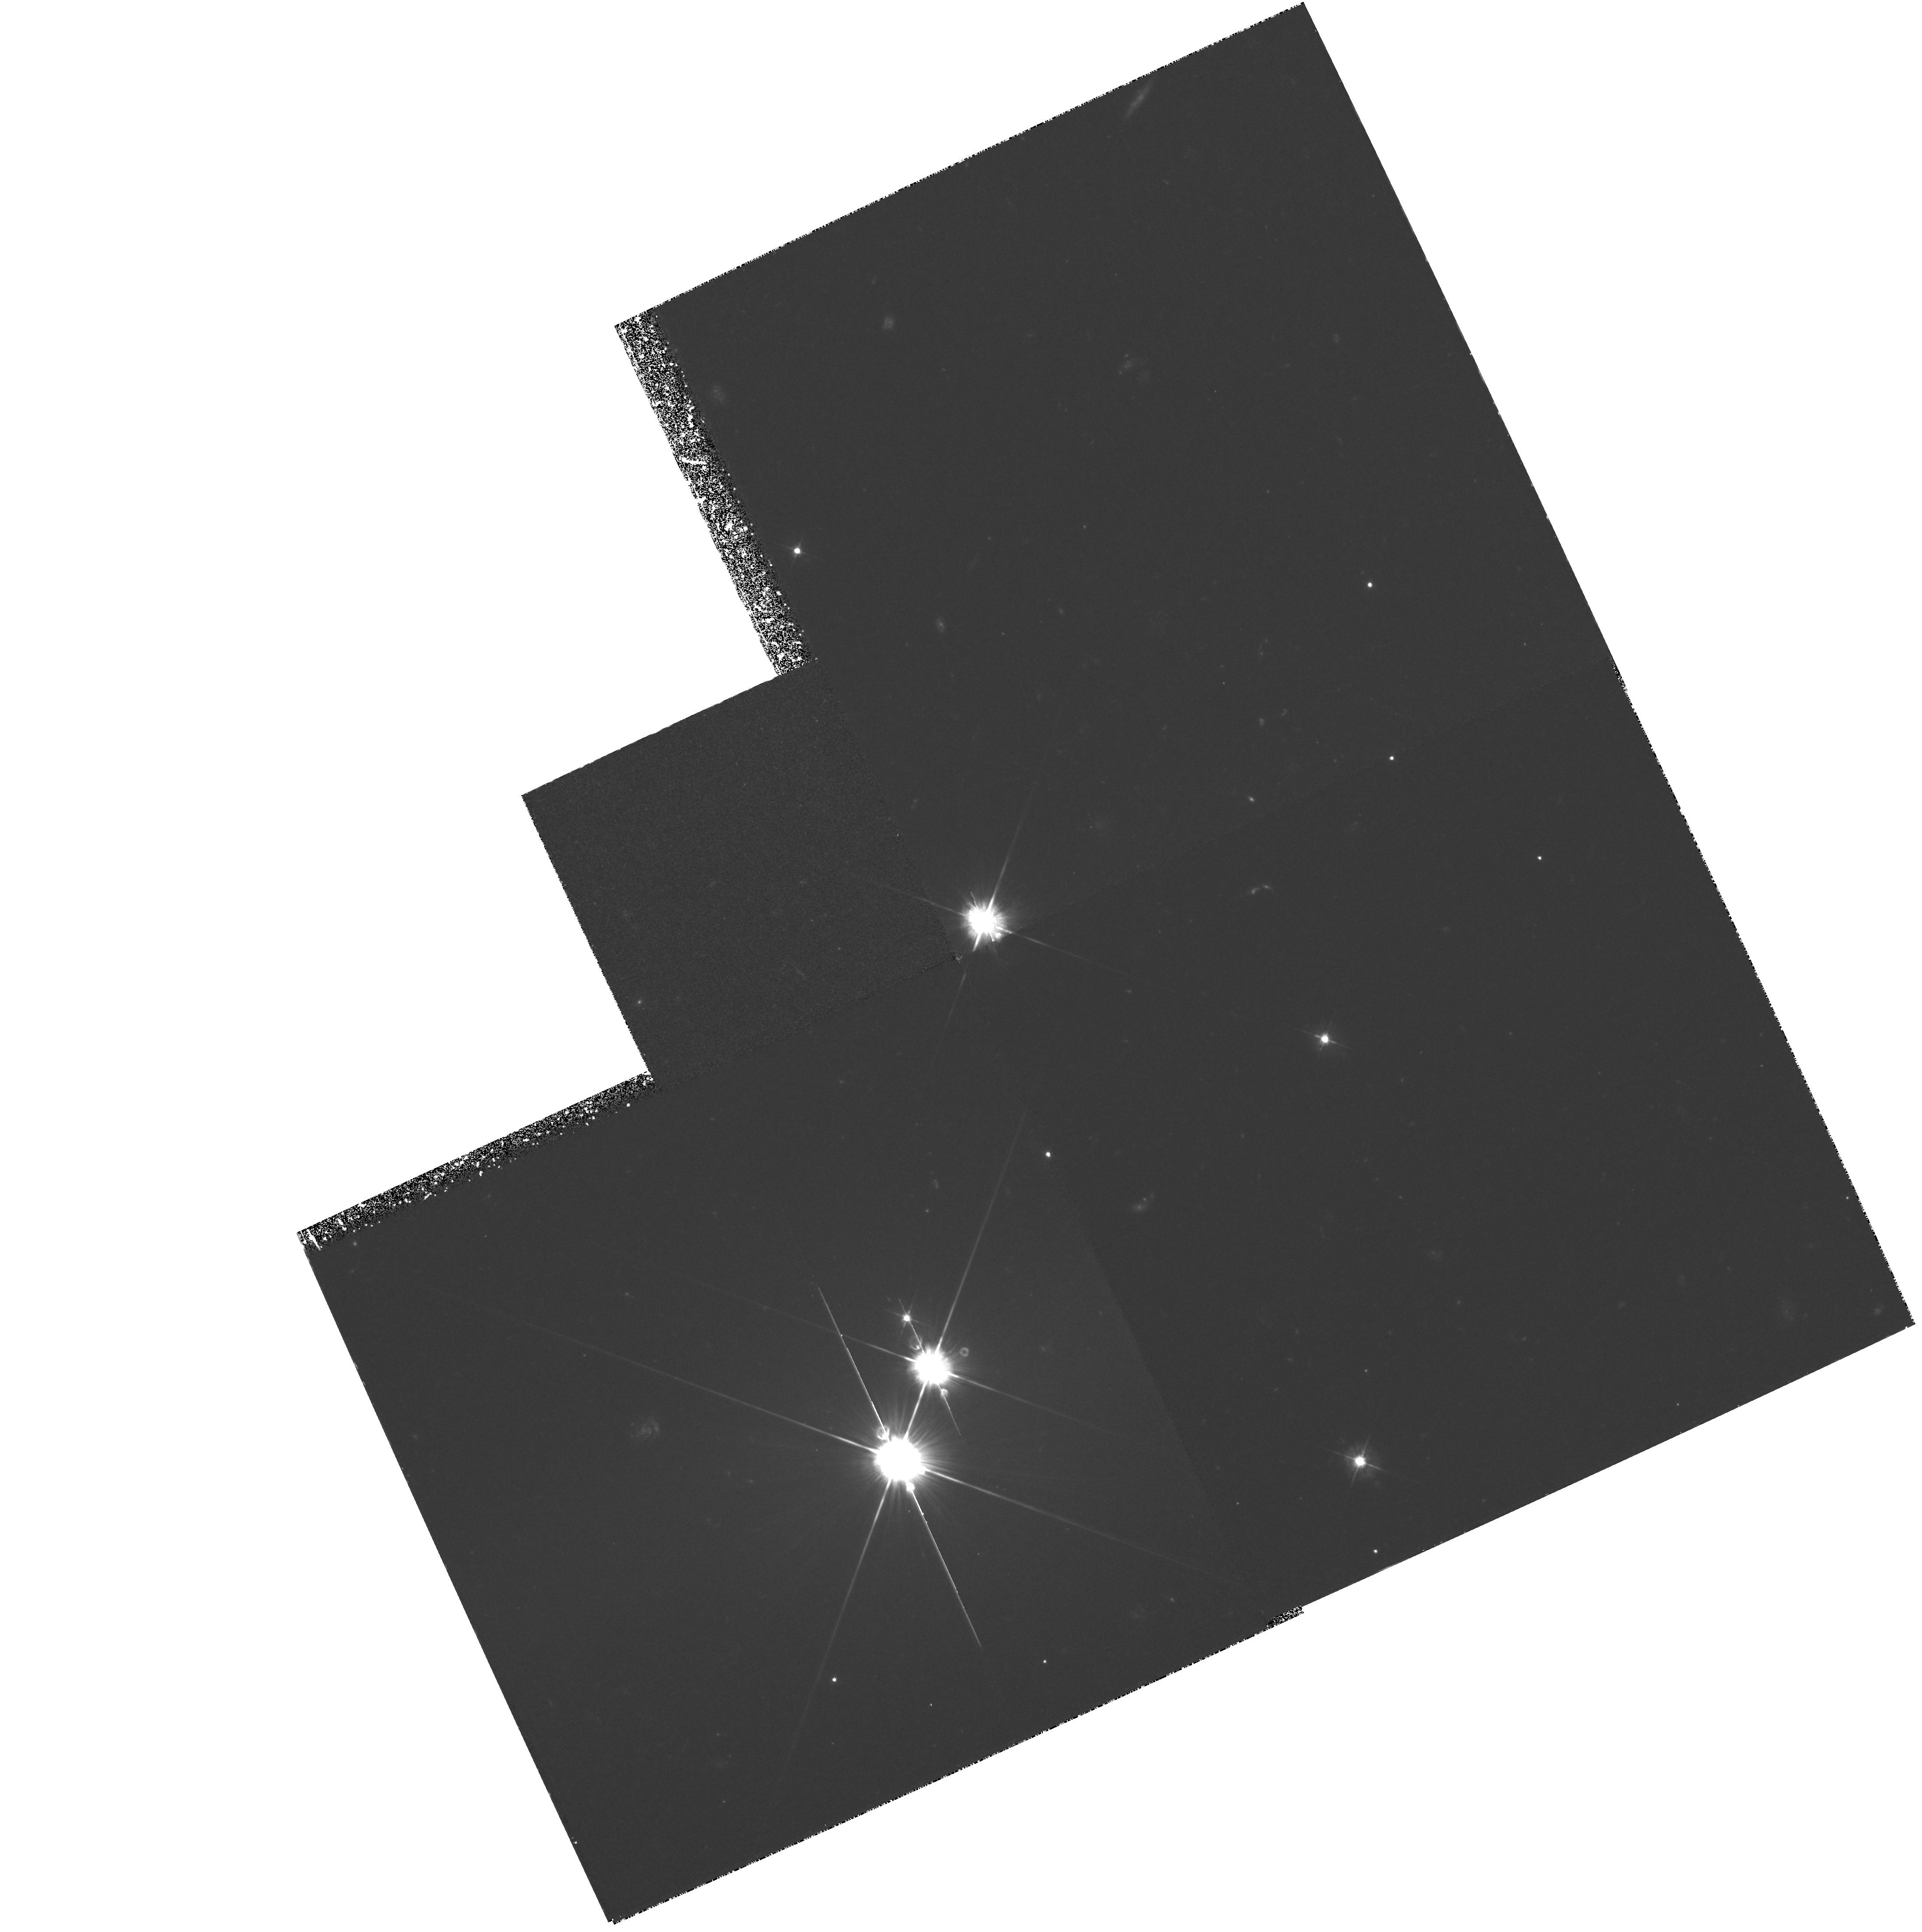
Target: PKS0528-250
Instrument: WFPC2/PC
Filter: F450W
Exposure: 3.6 h
Observation ID: hst_5302_04_wfpc2_pc_f450w_u2m904

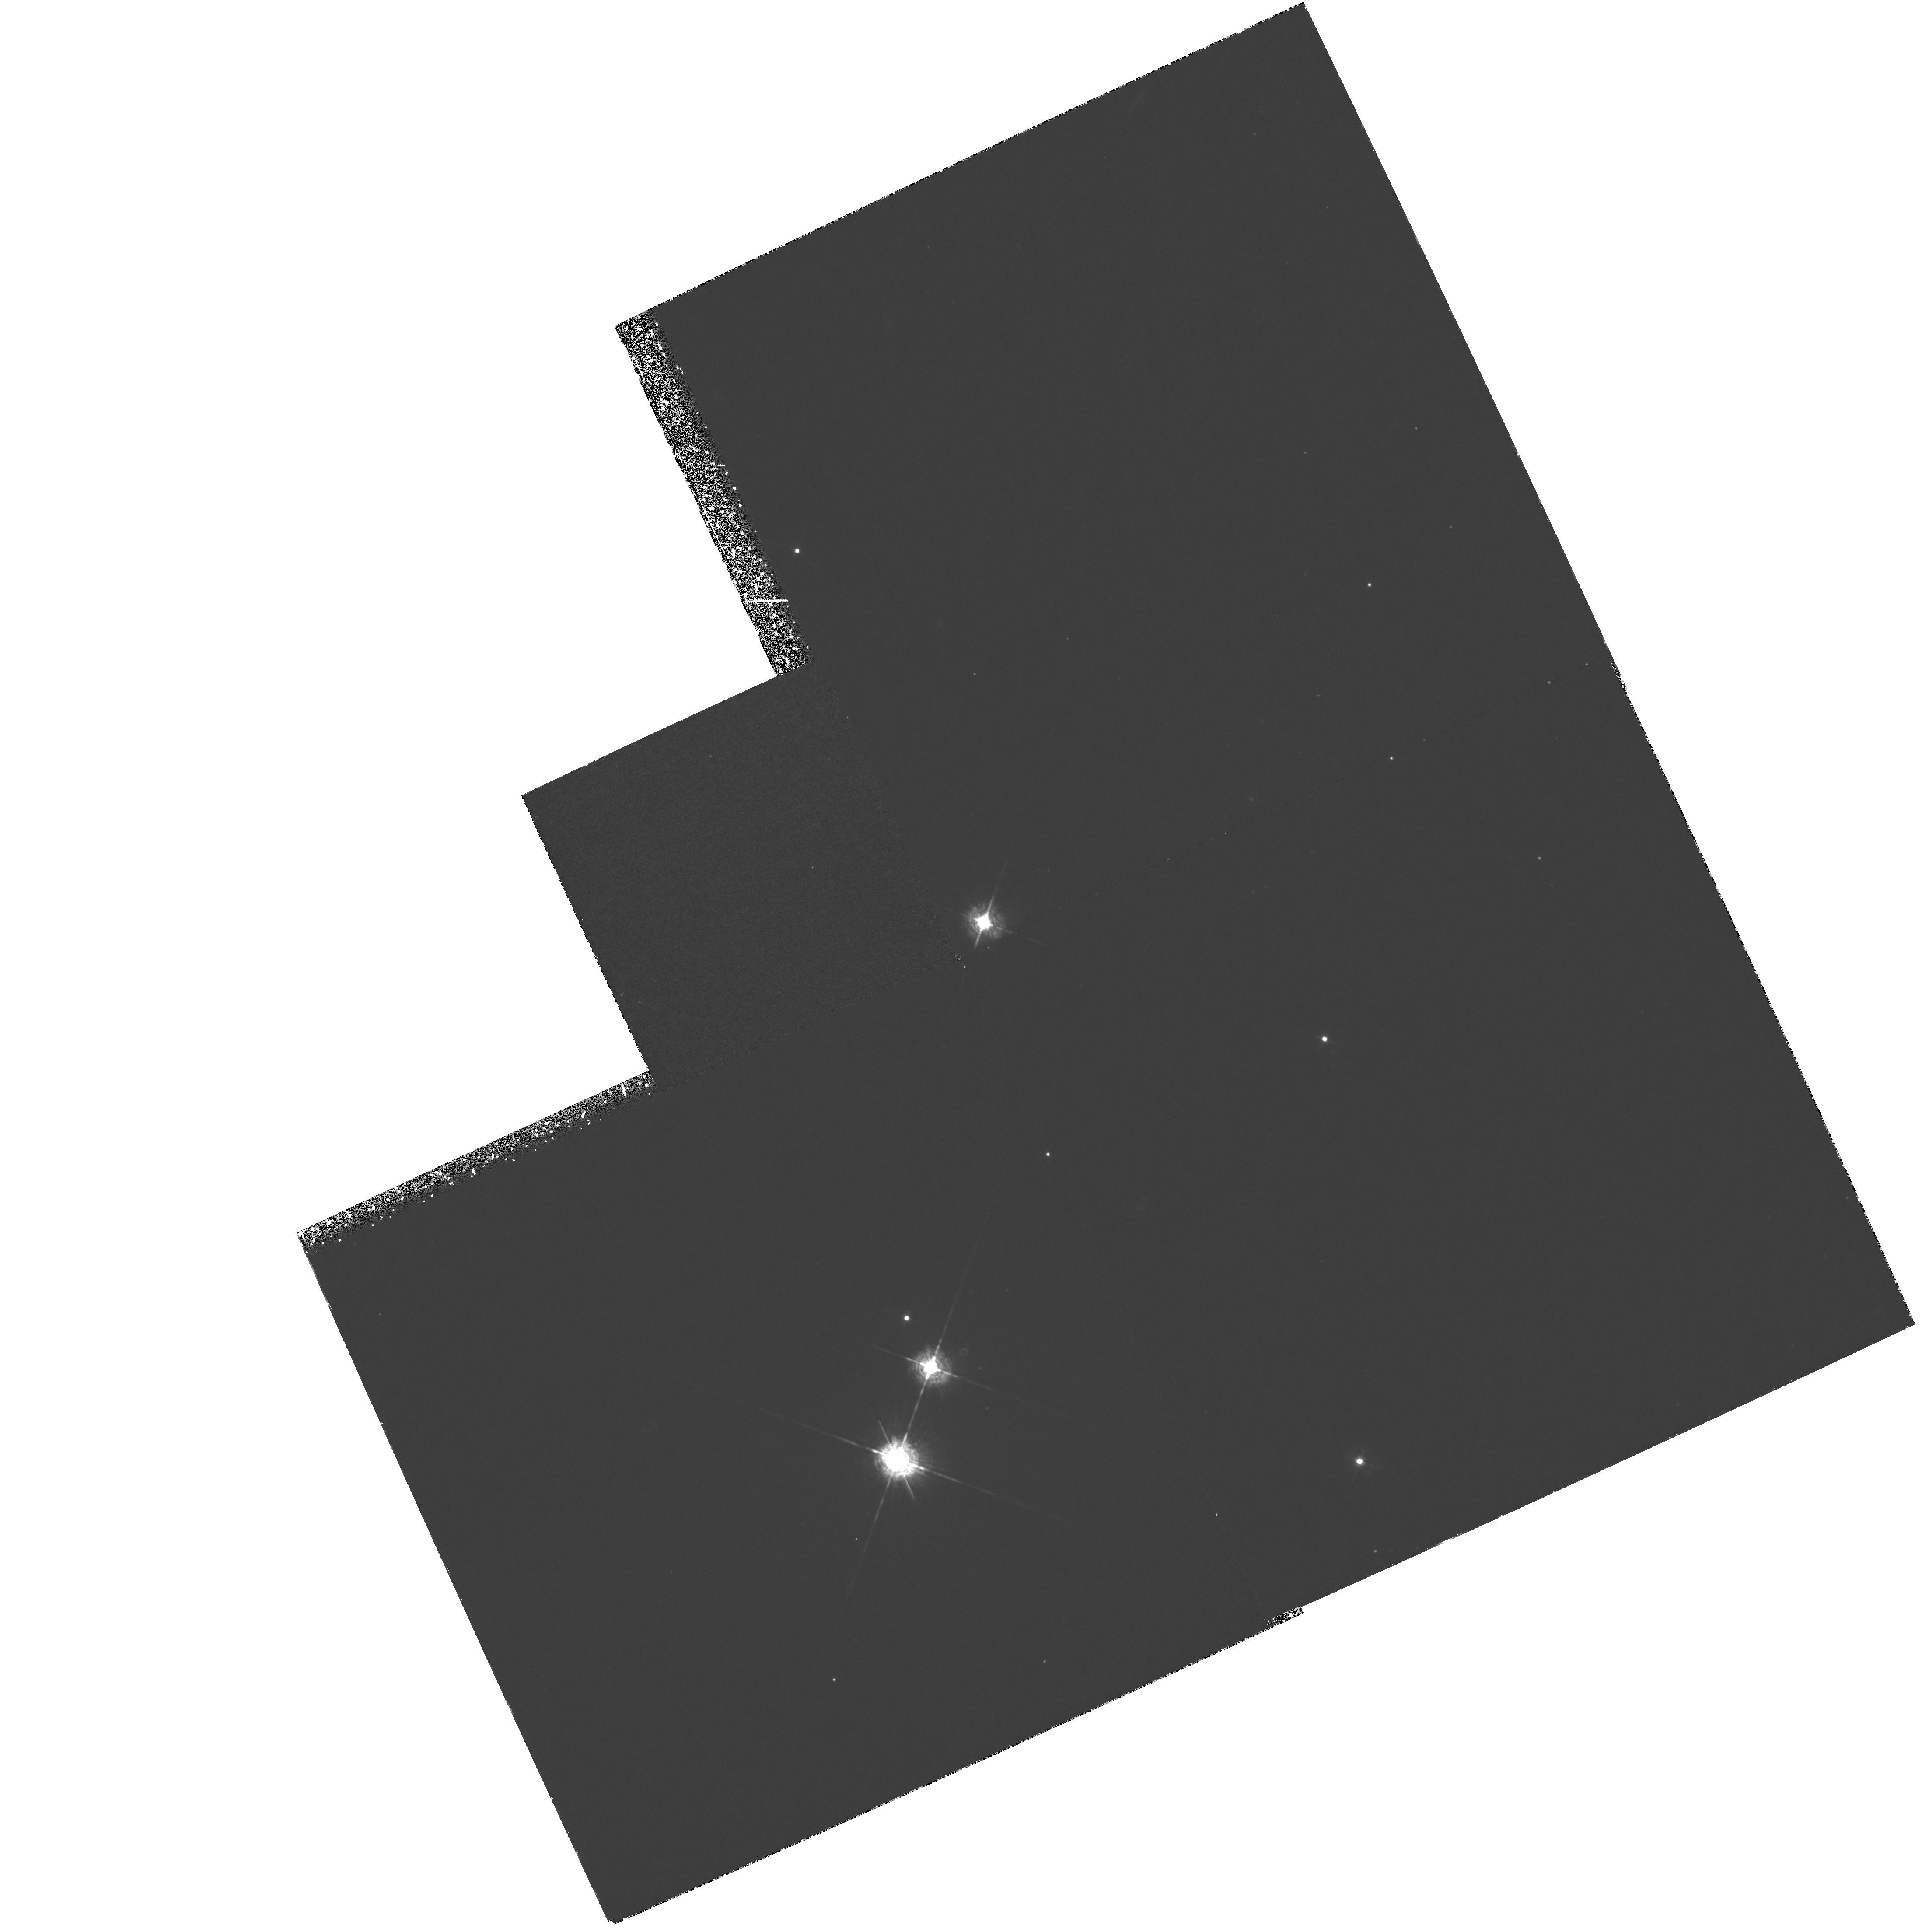
Target: PKS0528-250
Instrument: WFPC2/PC
Filter: F467M
Exposure: 3.6 h
Observation ID: hst_5302_01_wfpc2_pc_f467m_u2m901

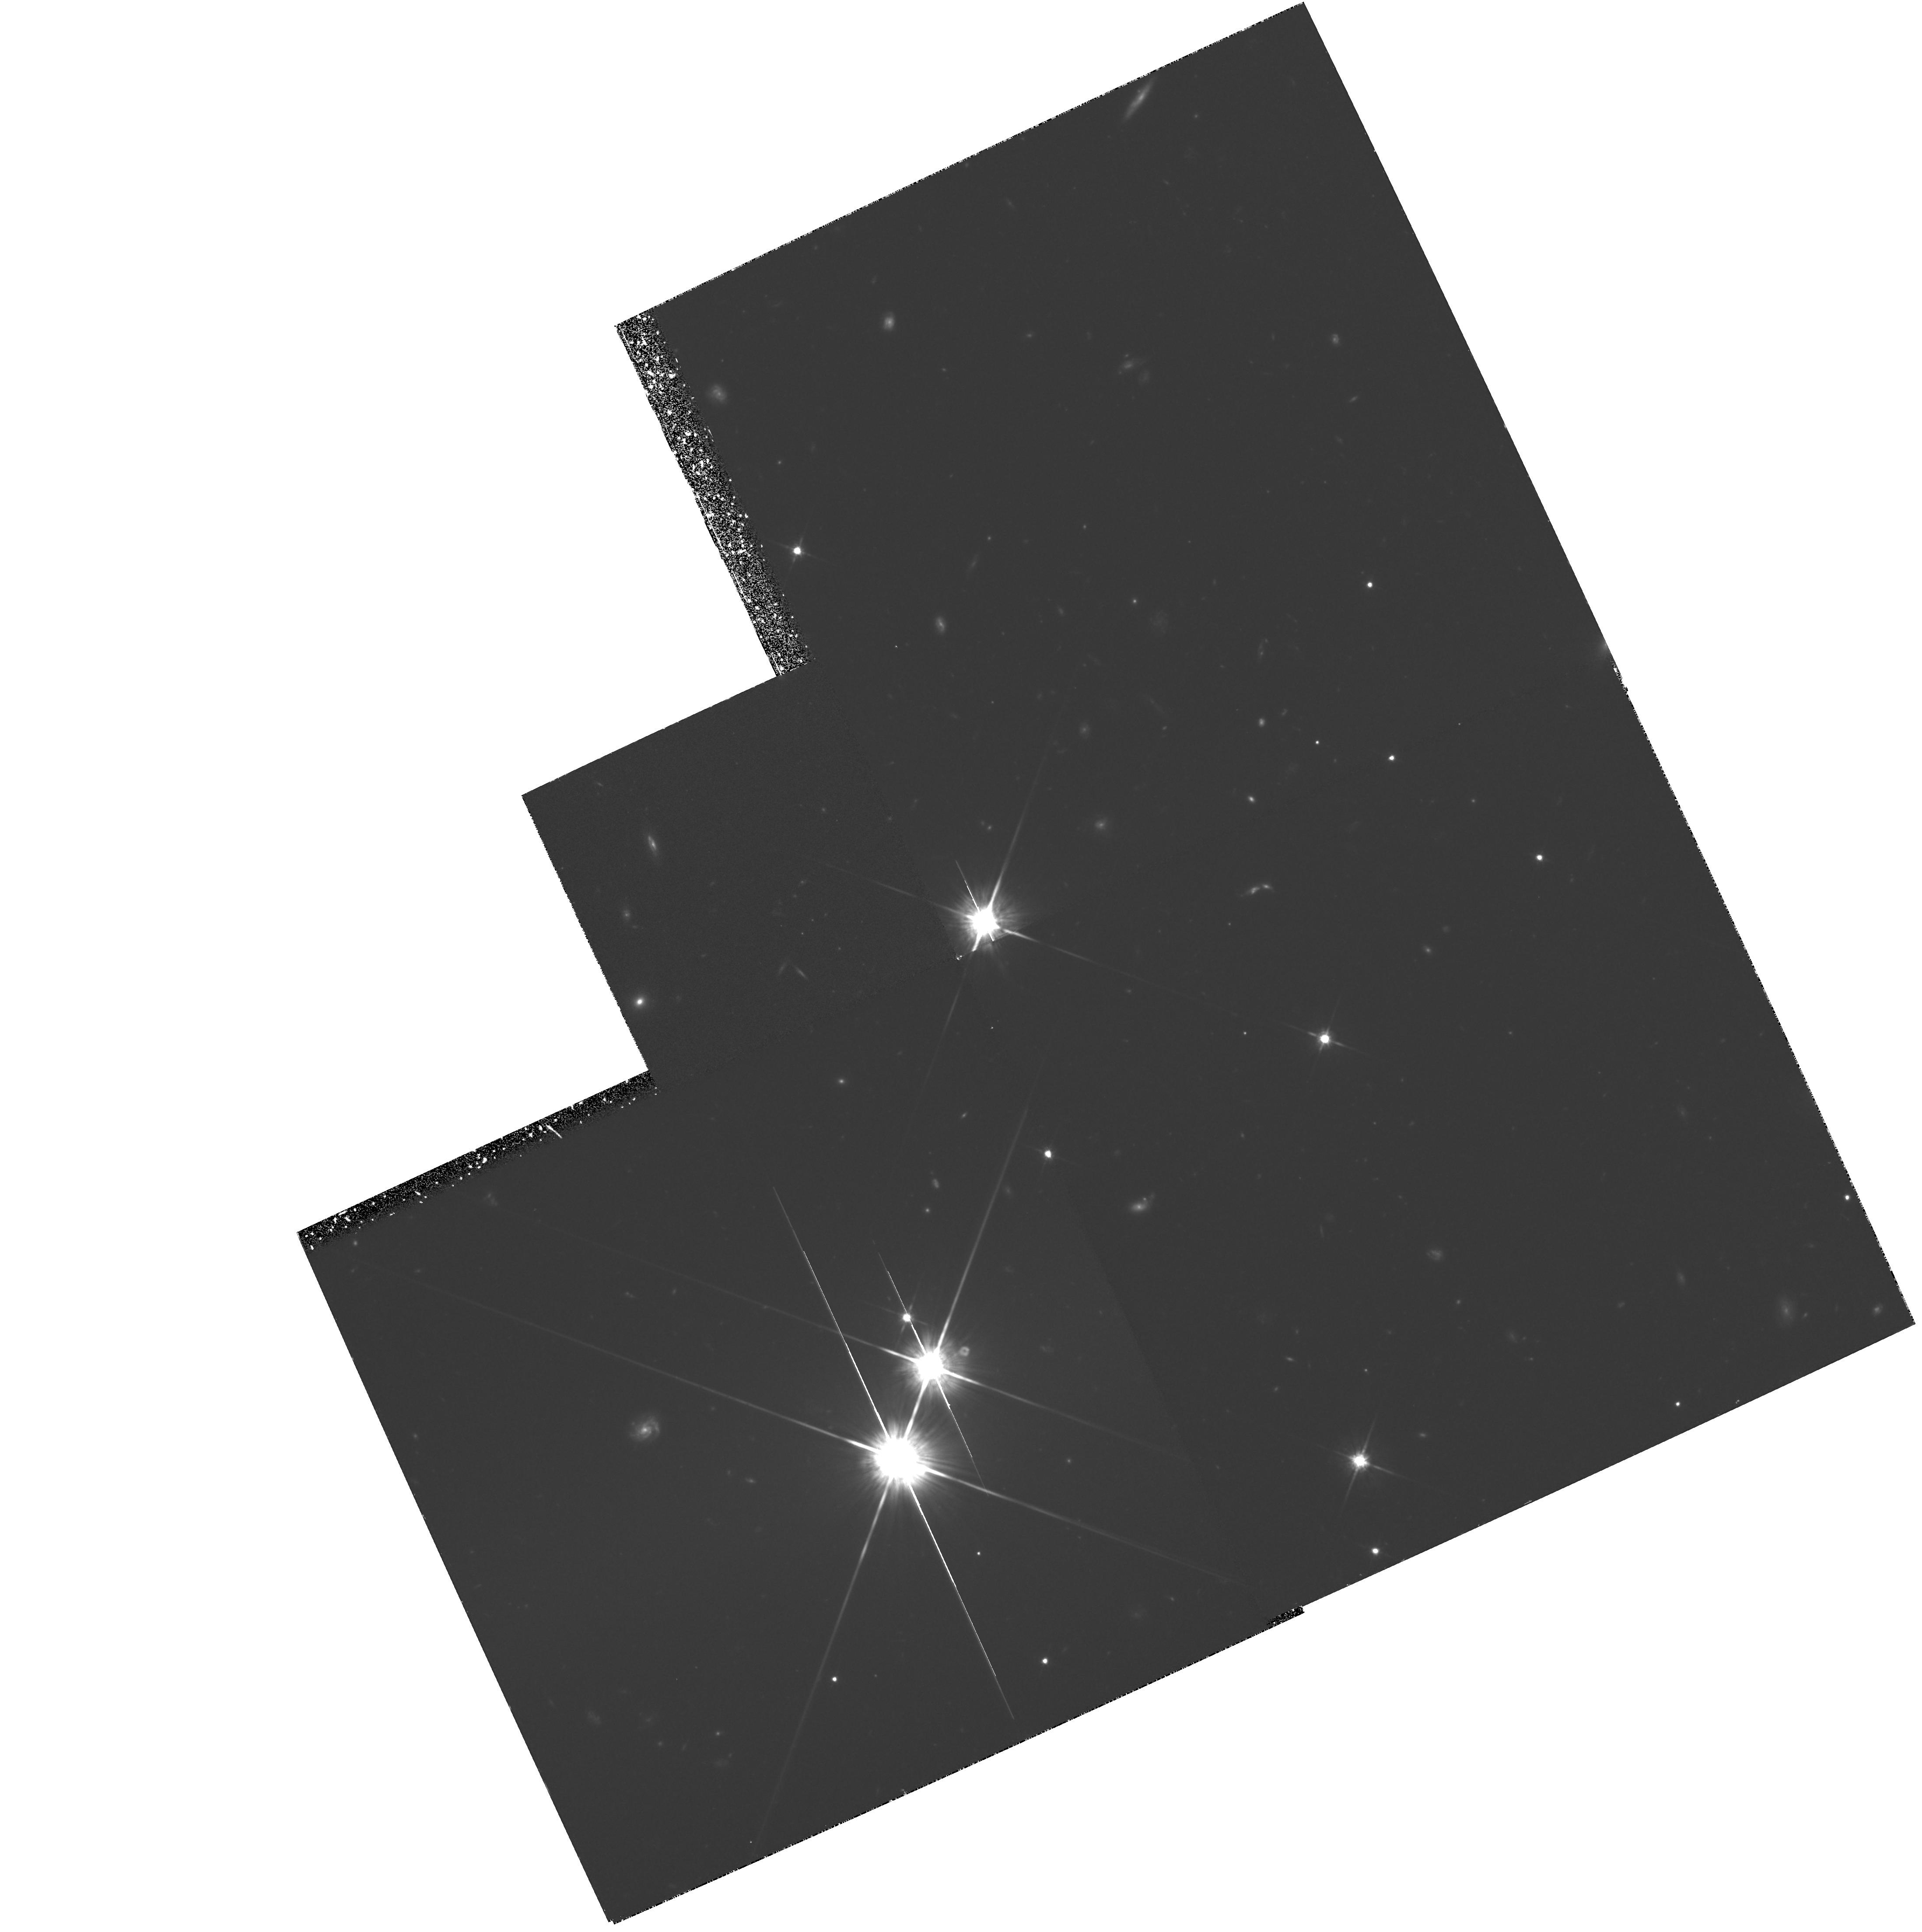
Target: PKS0528-250
Instrument: WFPC2/PC
Filter: F814W
Exposure: 3.6 h
Observation ID: hst_5302_05_wfpc2_pc_f814w_u2m905

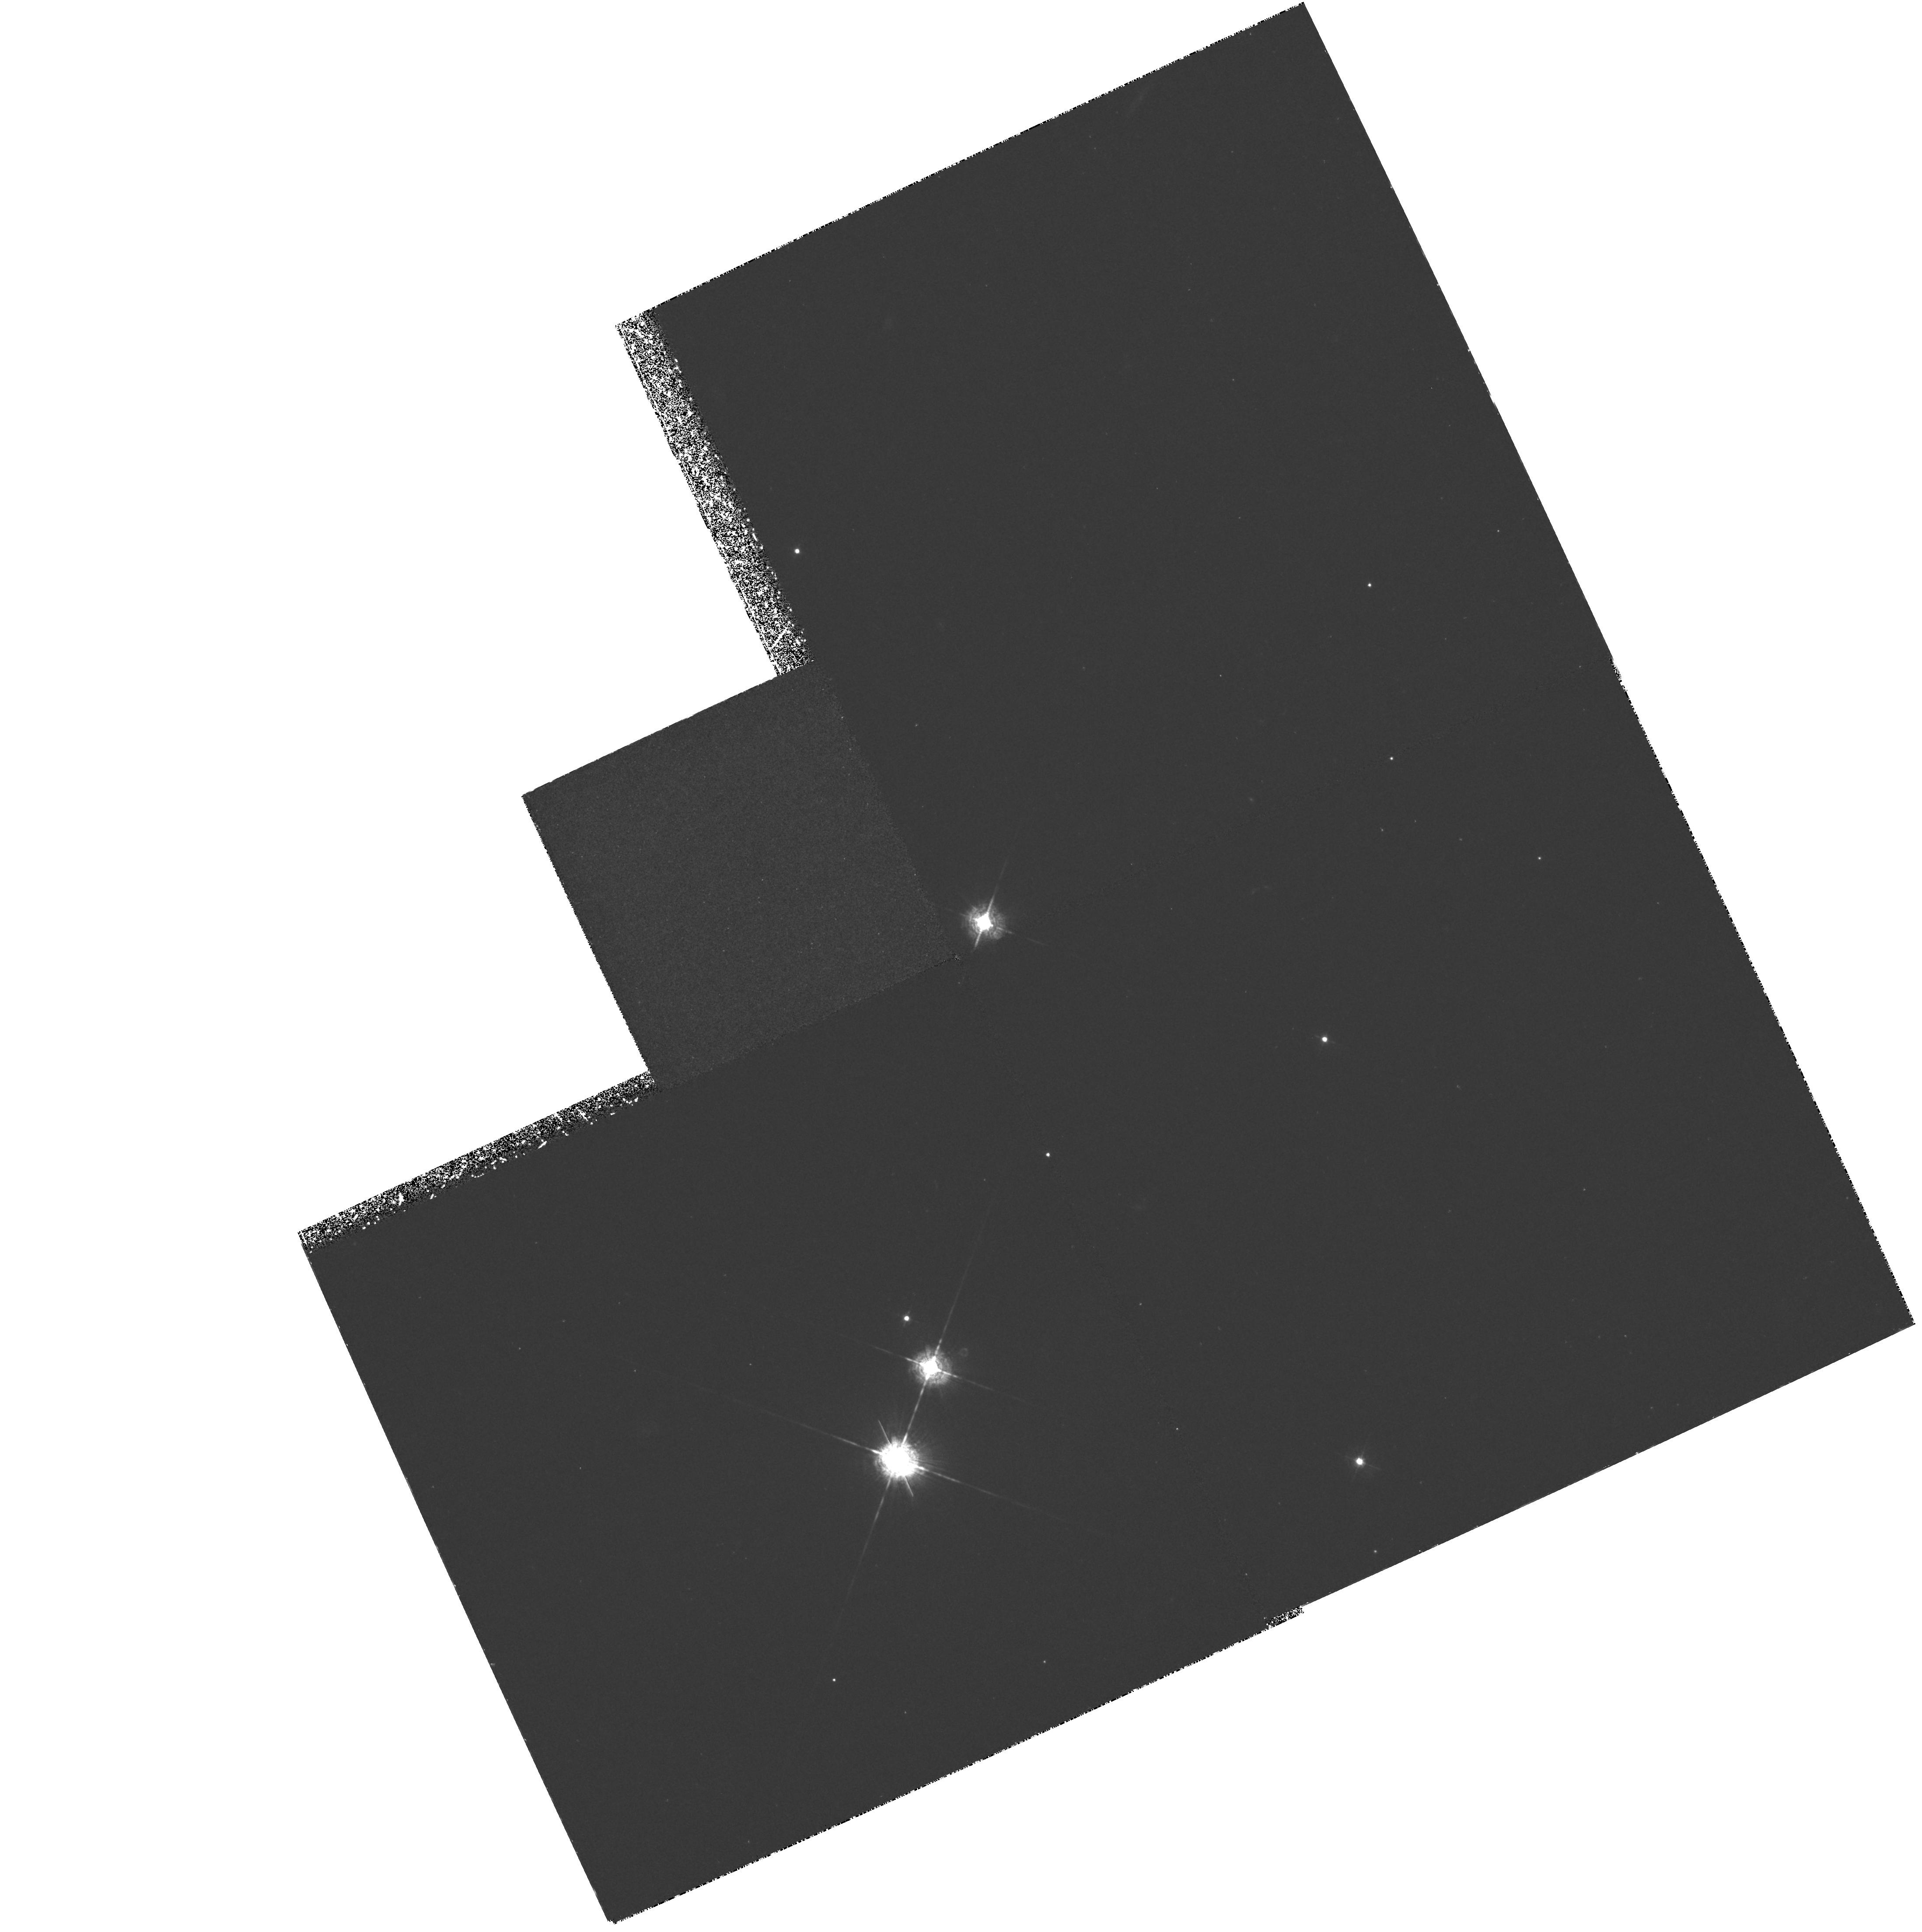
Target: PKS0528-250
Instrument: WFPC2/PC
Filter: F467M
Exposure: 3.6 h
Observation ID: hst_5302_02_wfpc2_pc_f467m_u2m902

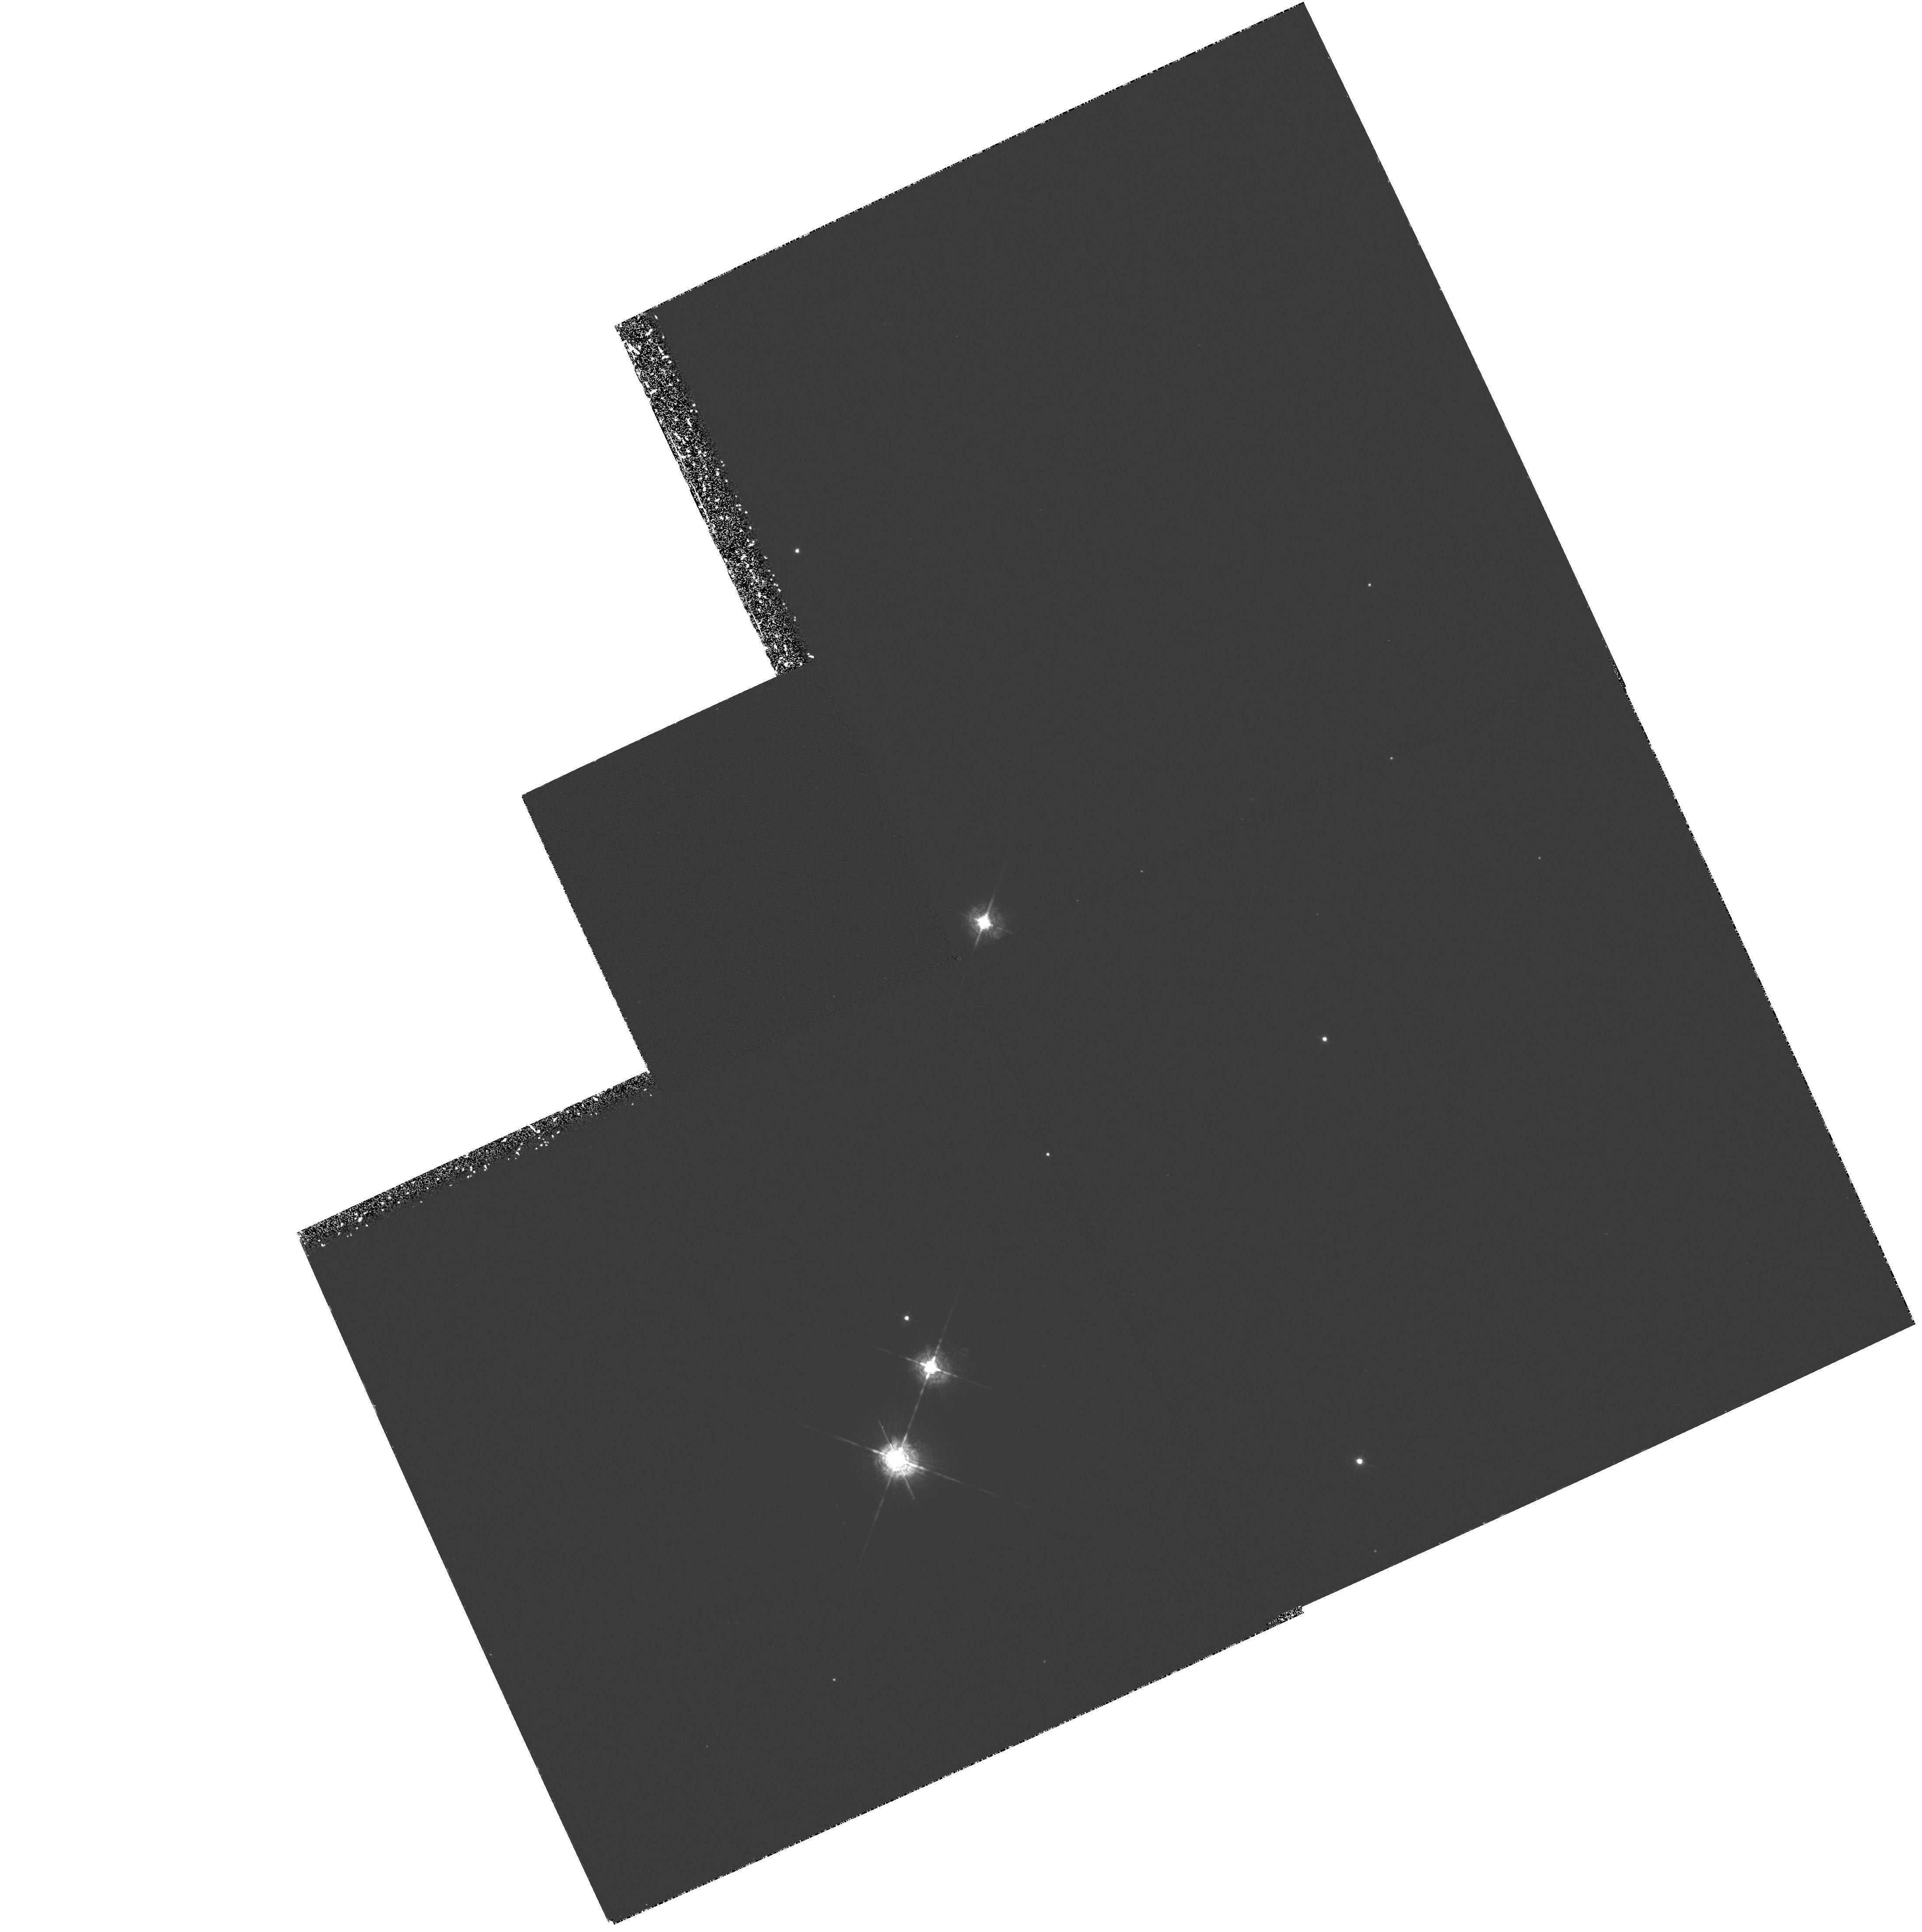
Target: PKS0528-250
Instrument: WFPC2/PC
Filter: F467M
Exposure: 3.6 h
Observation ID: hst_5302_03_wfpc2_pc_f467m_u2m903

THE SIZE AND MORPHOLOGY OF NORMAL GALAXIES AT Z~3 (PI: Moller, Palle)

Using the ESO 3.6m and the ESO-NTT, in Dec. 1991 we discovered three candidate sources of Ly-alpha emission associated with a damped Ly-alpha absorber at z(abs)=2.81, along the line of sight to the quasar Q0528-250. The first two candidates have been confirmed by spectroscopy. This is the first detection, confirmed by both imaging and spectroscopy, of a damped Ly-alpha galaxy. The absorber lies near the quasar z(em)=2.77, and possibly the far side of the cloud is photoionised by it. In this case we should see the circumference of the absorber as a ring of Ly-alpha emission. Indeed the nearest of the three sources may be a section where the ring is bright. However ground-based observations cannot distinguish between several possible explanations for the three sources. For example they could be regions of star formation in a single large (100 kpc) spiral disk, or three galaxies in a compact group. or merging subunits of a proto-galaxy. High-resolution HST Ly-alpha and continuum images of this system would greatly clarify these issues, for we would be able to resolve the three sources, and possibly detect the sought-for ring. Such detailed information on a young galaxy, proto-galaxy, or cluster, would go a long way to answering some fundamental questions on the origin of galaxies: What do galaxies at high redshift z~3 look like\? How large were they, and were they still being assembled then\?